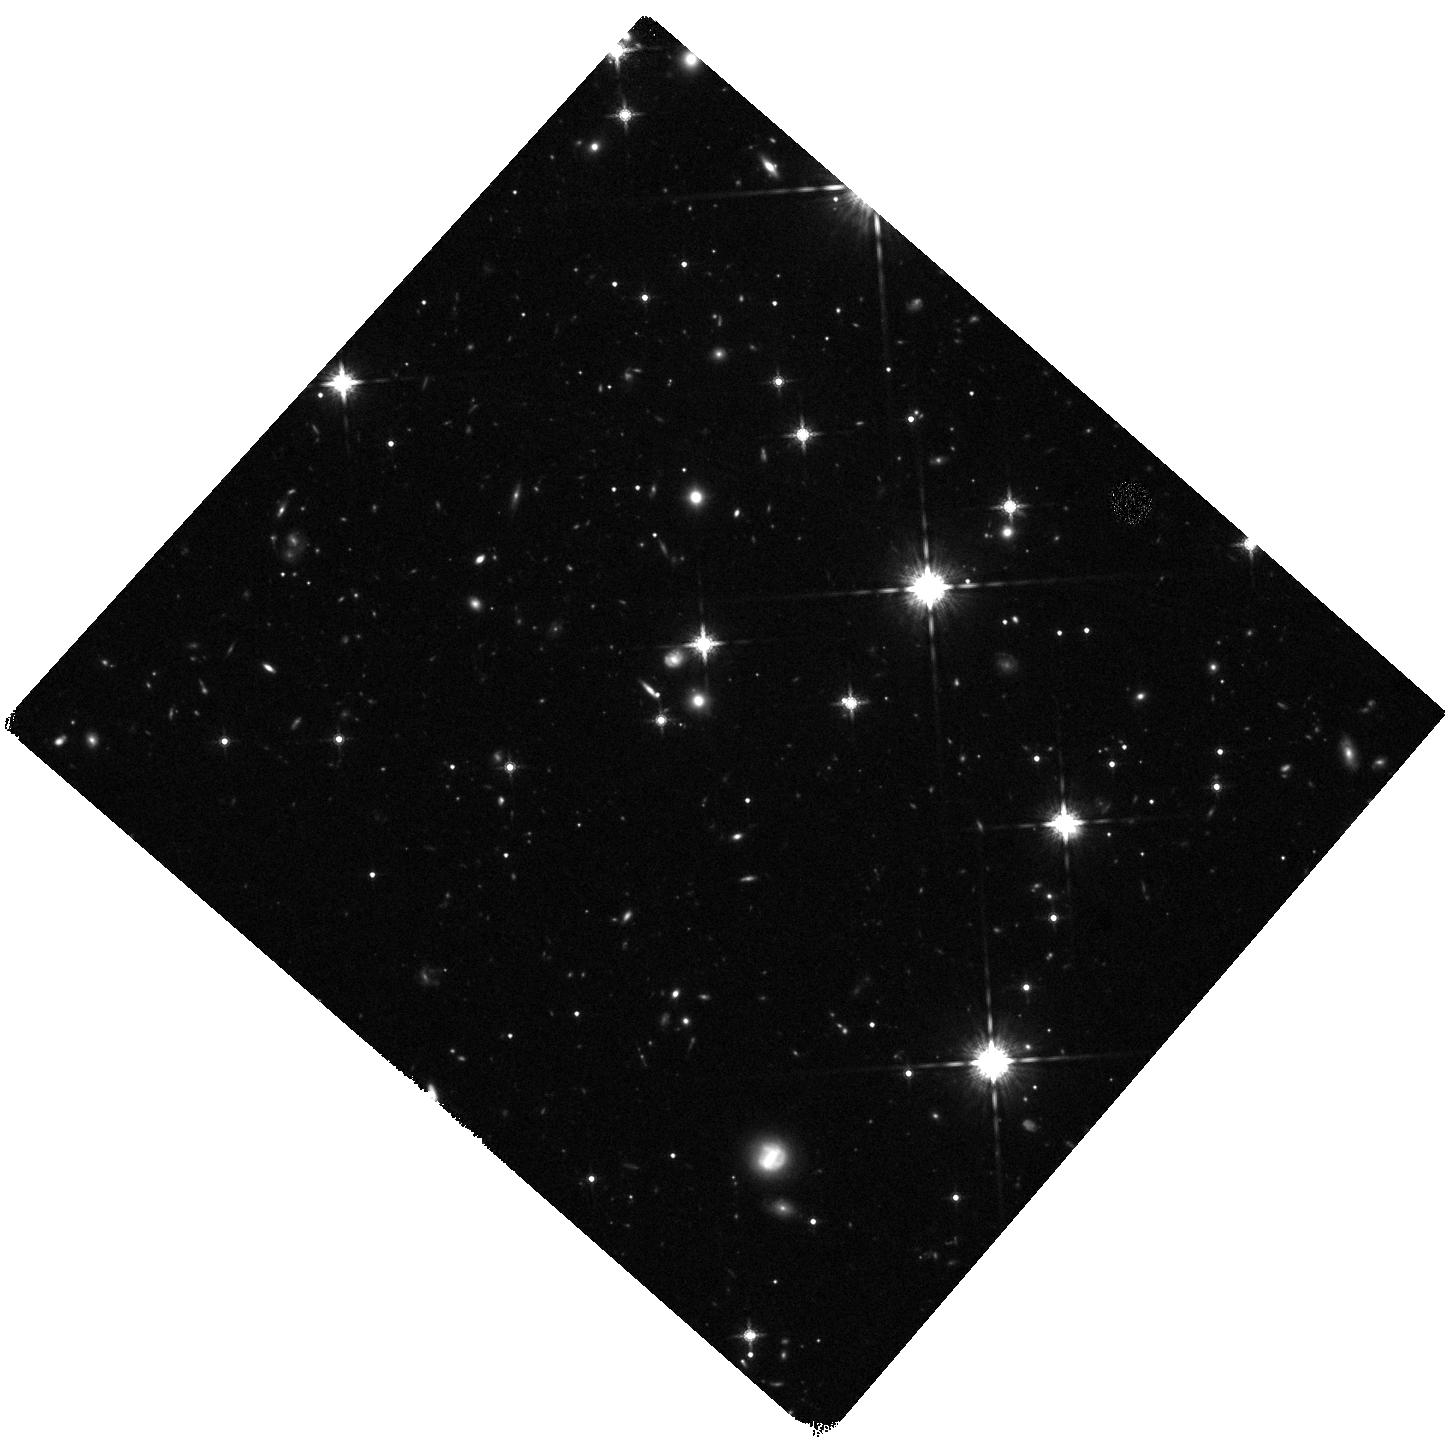
Target: SDSS-J205922.42-052842.7
Instrument: WFC3/IR
Filter: F160W
Exposure: 44 min
Observation ID: hst_14122_14_wfc3_ir_f160w_icx014

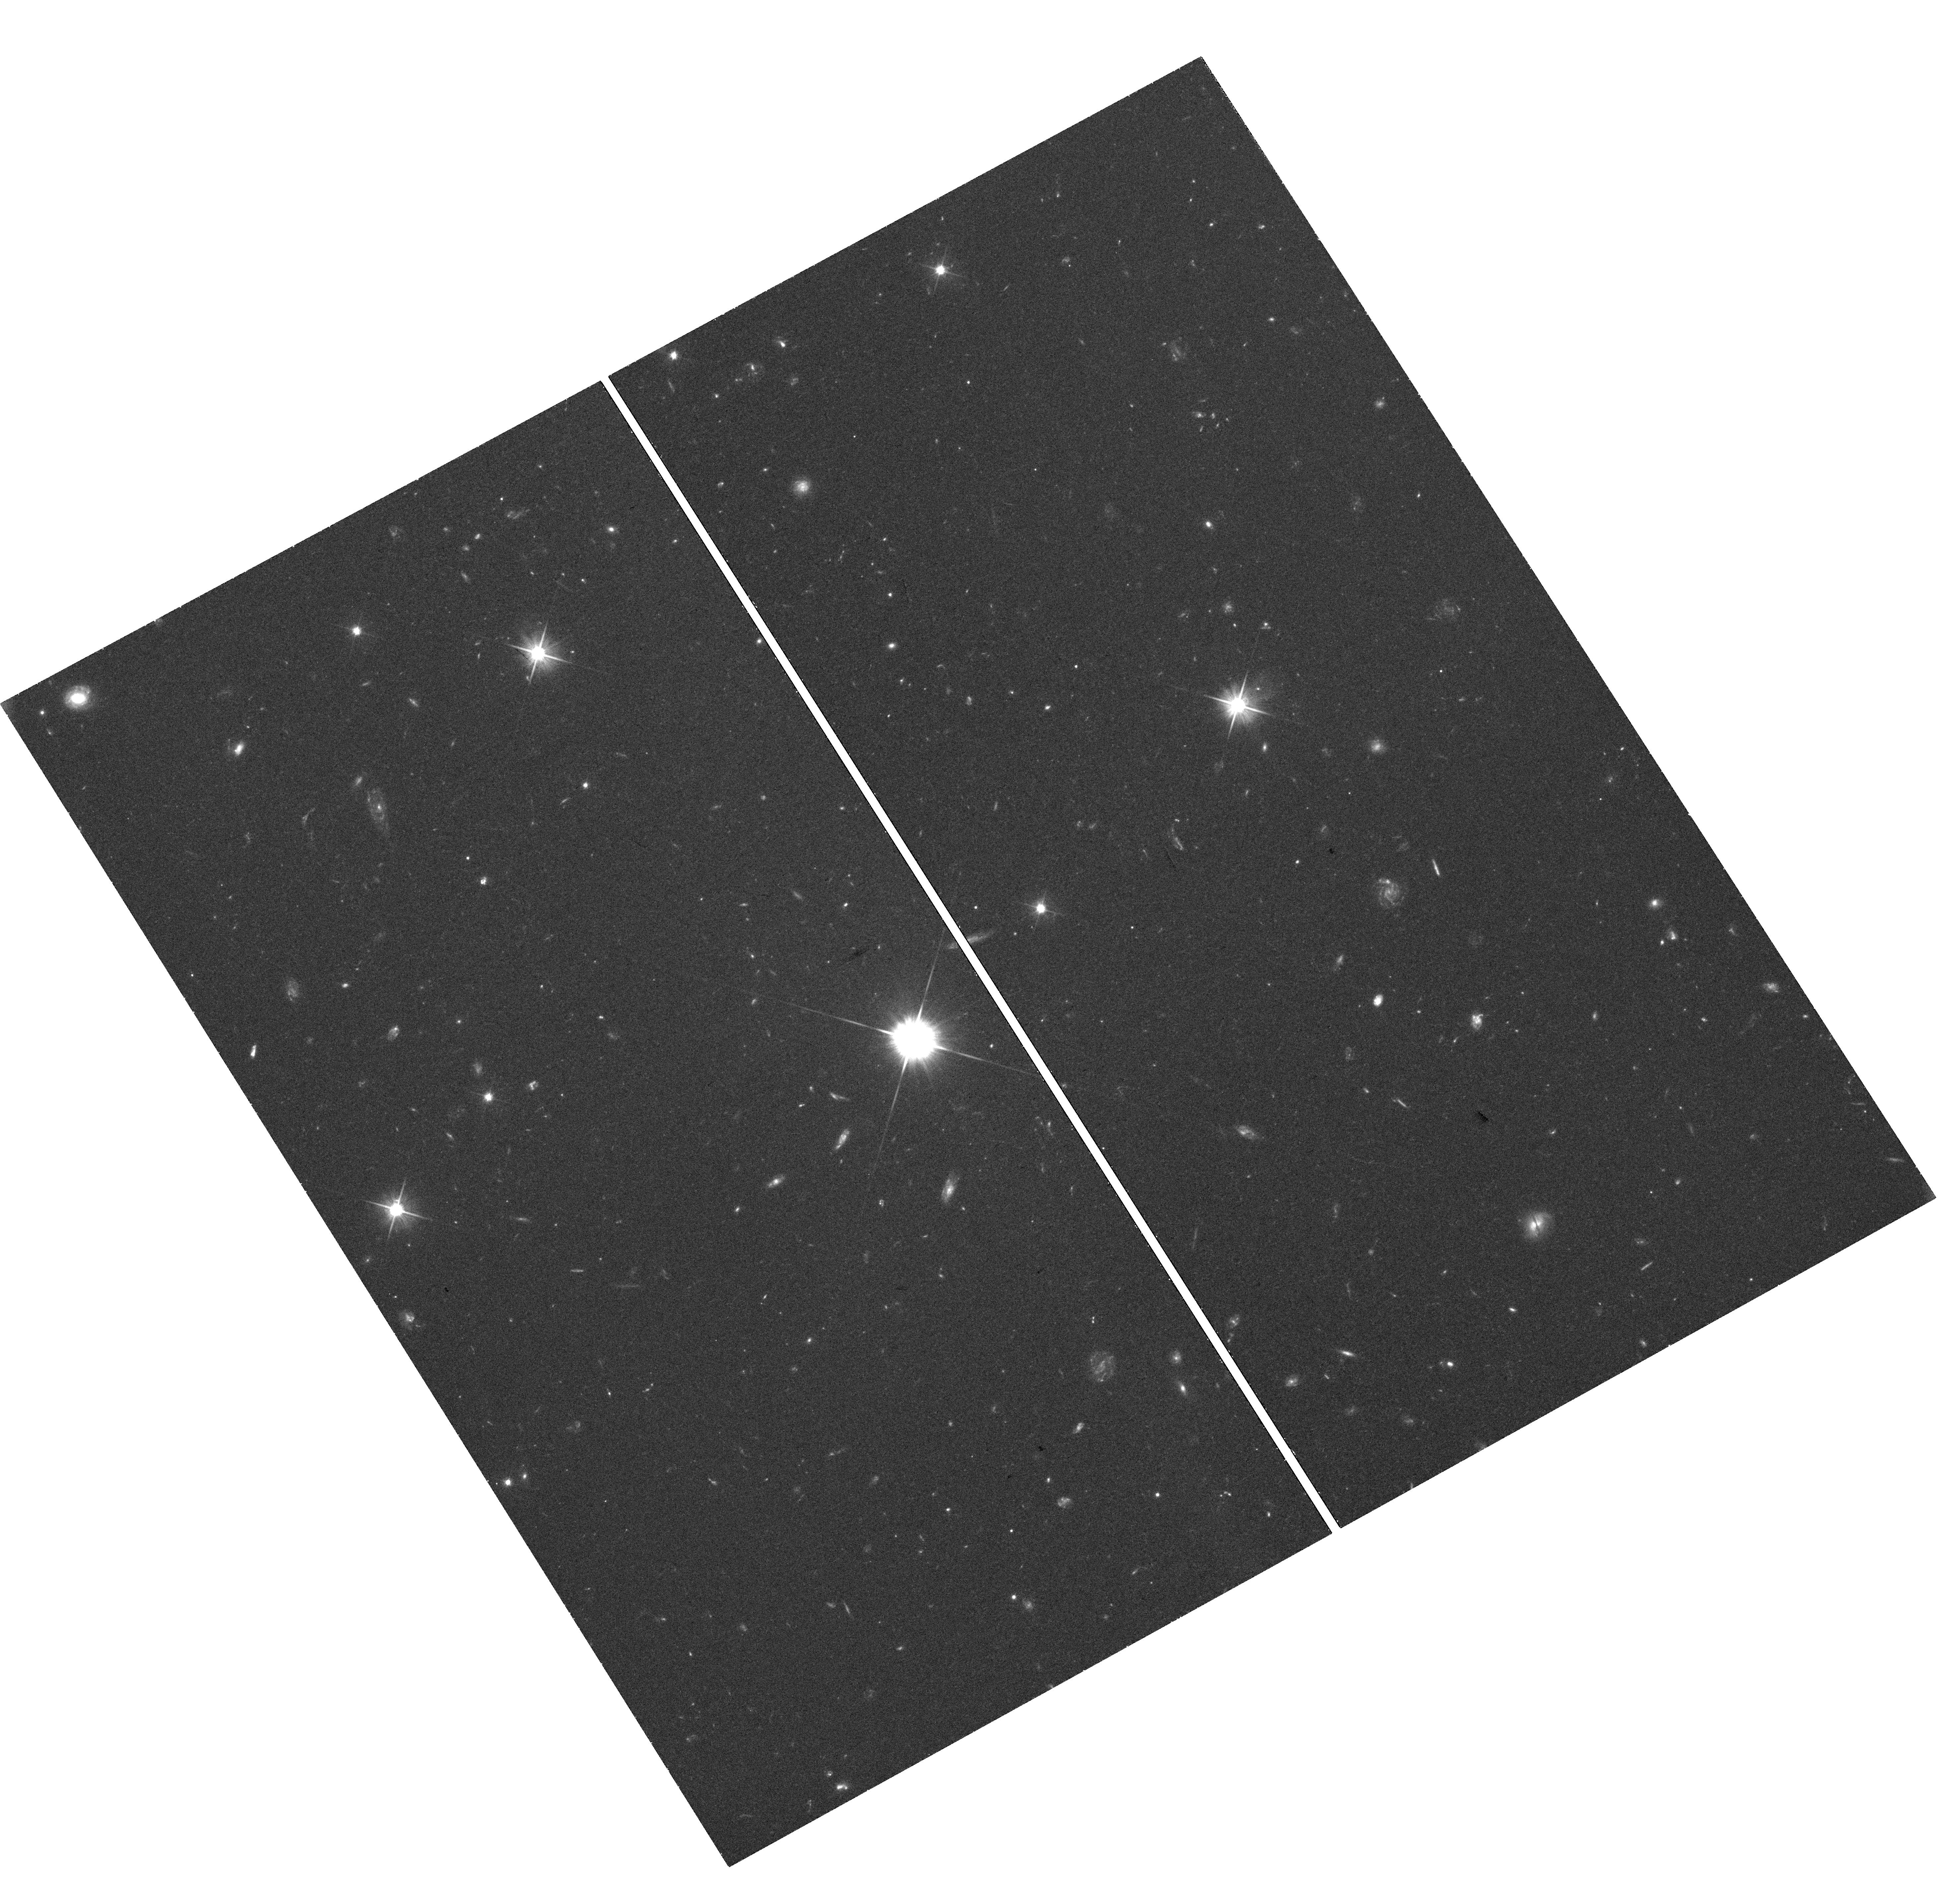
Target: SDSS-J013901.40-082443.9
Instrument: WFC3/UVIS
Filter: F606W
Exposure: 41 min
Observation ID: hst_14122_04_wfc3_uvis_f606w_icx004

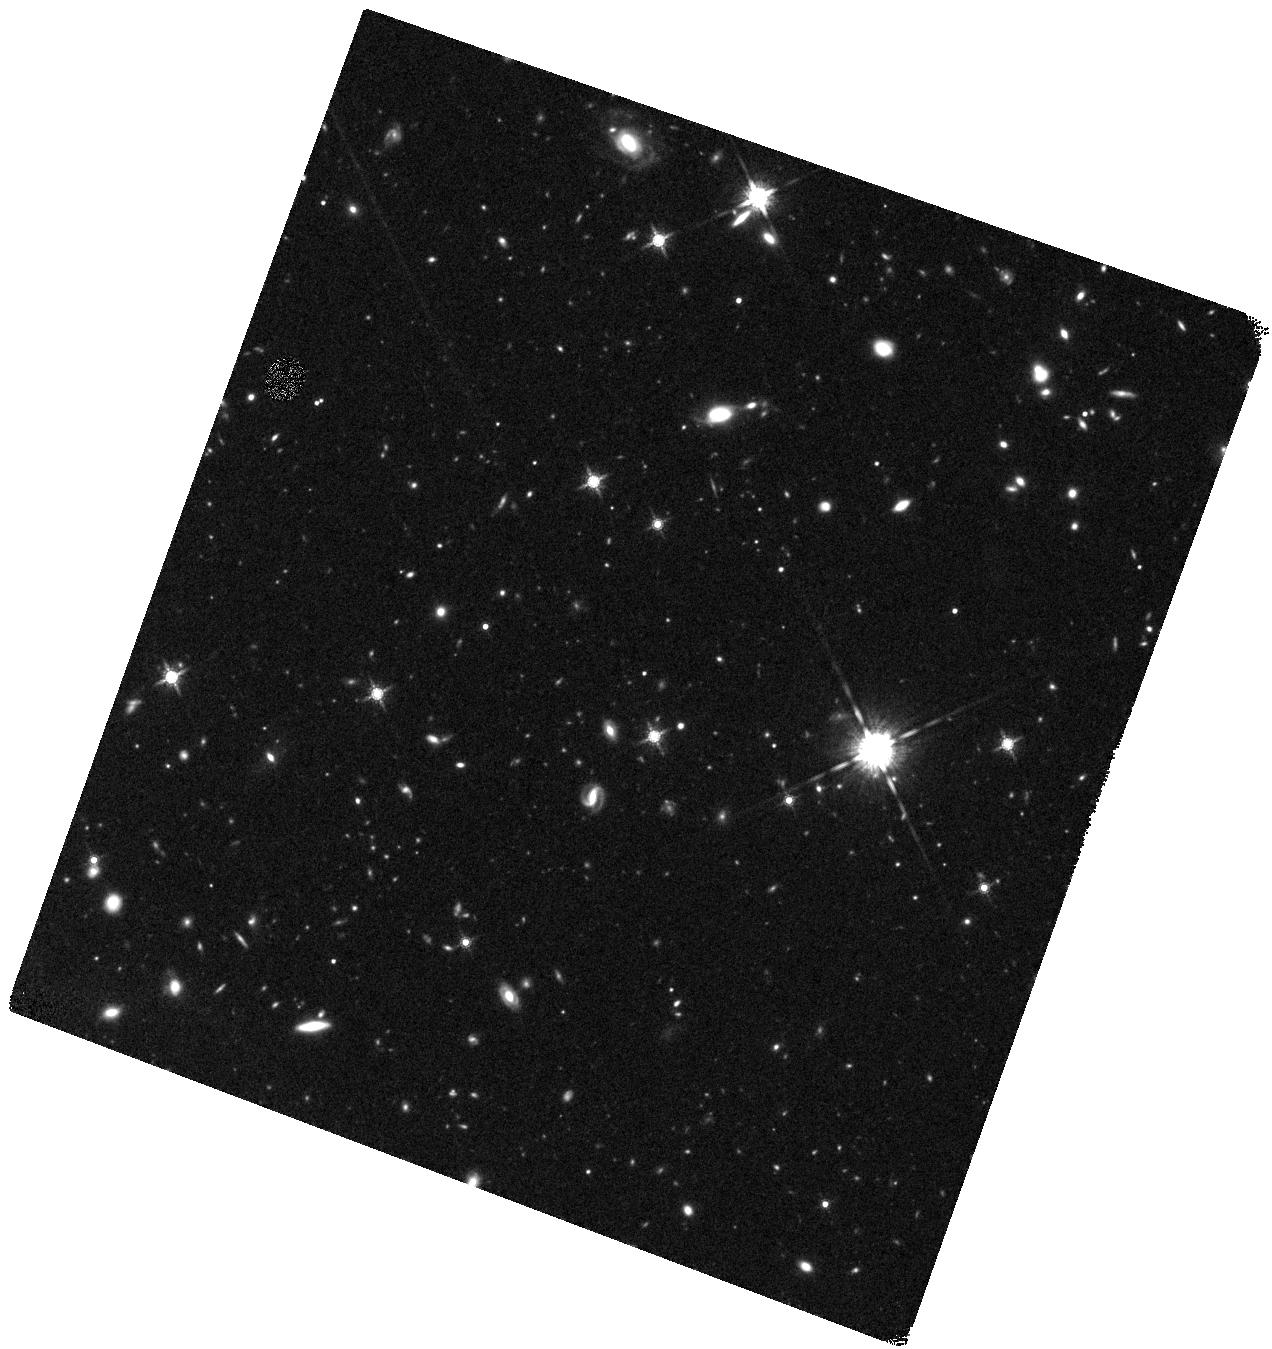
Target: SDSS-J223941.8-294955
Instrument: WFC3/IR
Filter: F160W
Exposure: 44 min
Observation ID: hst_14122_17_wfc3_ir_f160w_icx017

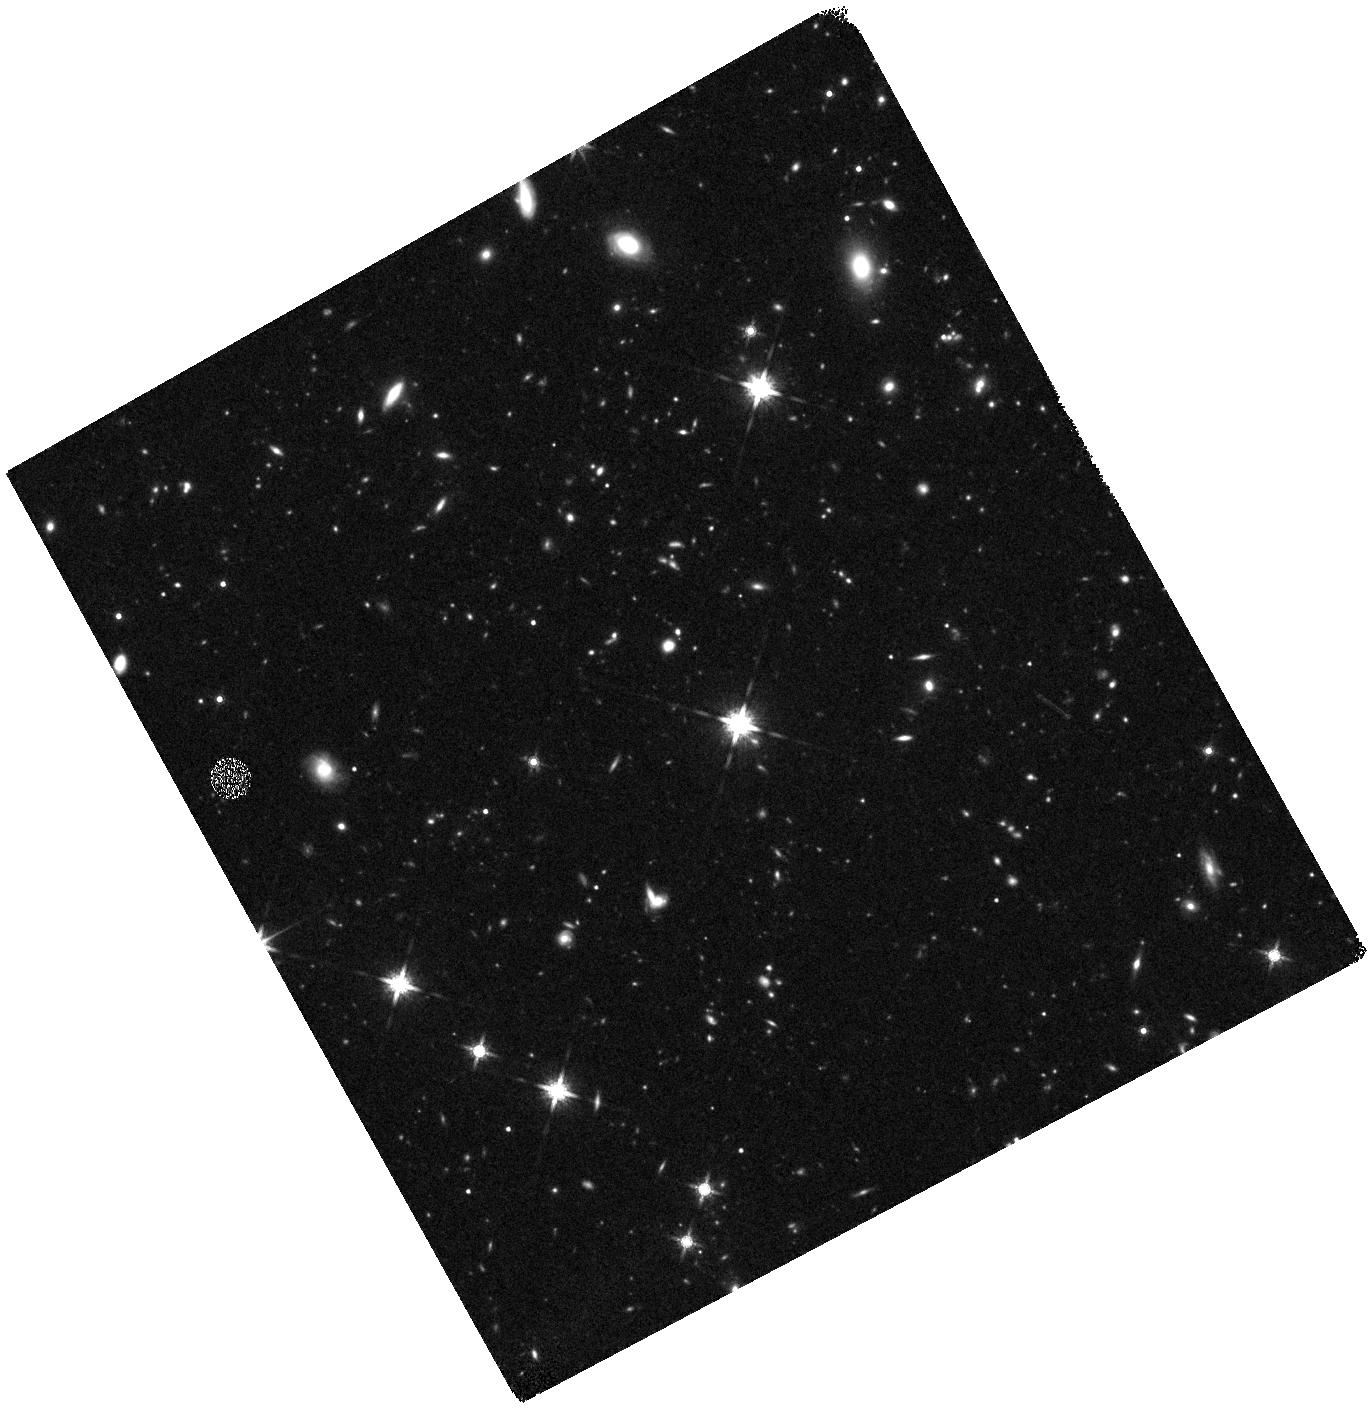
Target: HE2243-60
Instrument: WFC3/IR
Filter: F160W
Exposure: 48 min
Observation ID: hst_14122_19_wfc3_ir_f160w_icx019

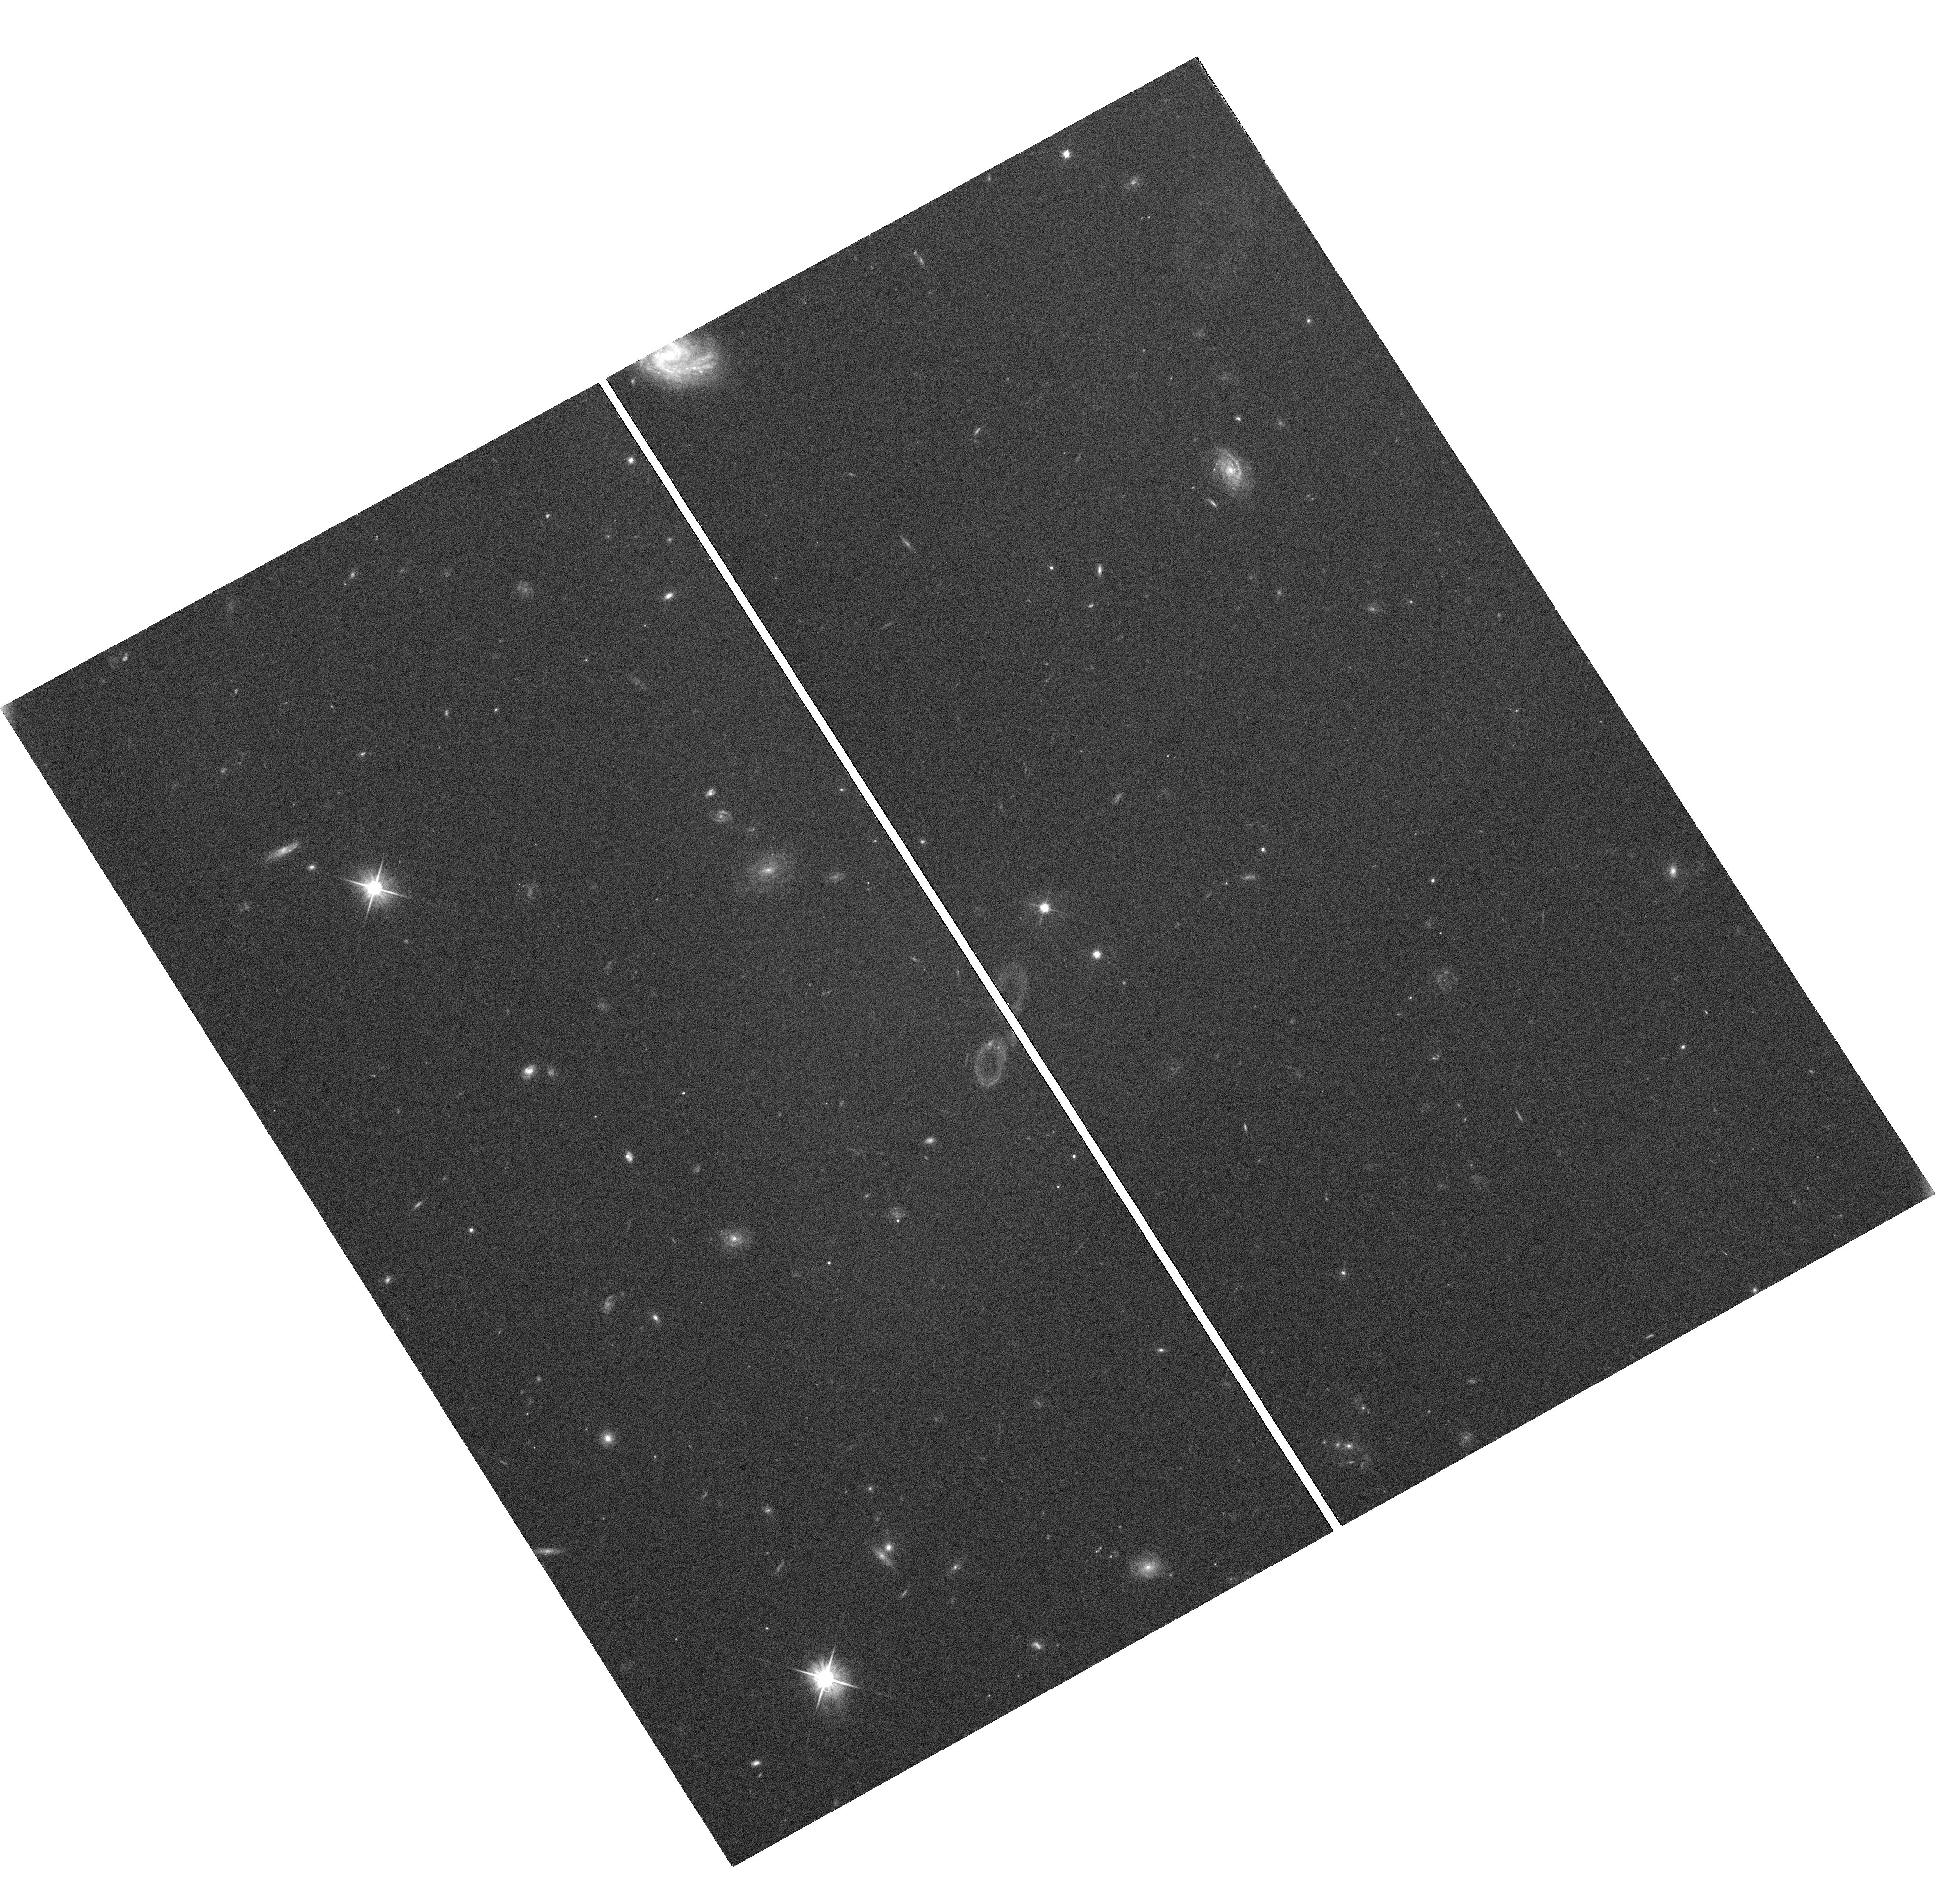
Target: SDSS-J012403.77+004432.7
Instrument: WFC3/UVIS
Filter: F606W
Exposure: 41 min
Observation ID: hst_14122_01_wfc3_uvis_f606w_icx001

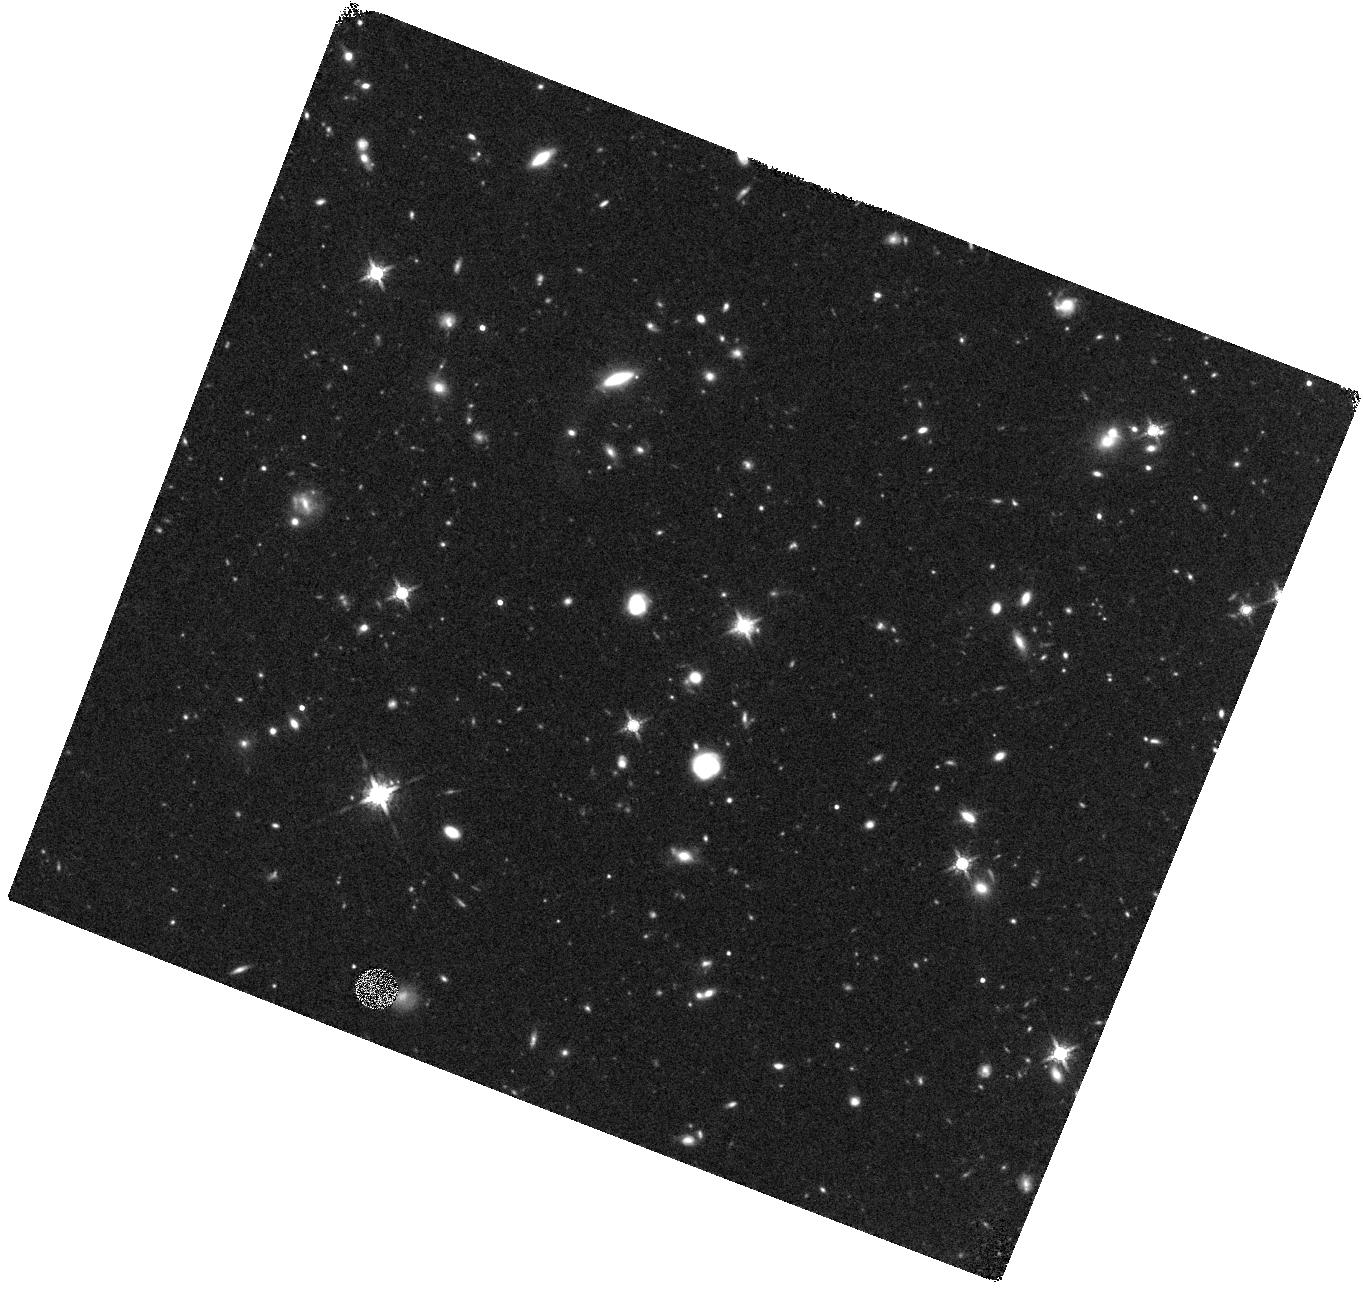
Target: SDSS-J131341.19+144140.5
Instrument: WFC3/IR
Filter: F160W
Exposure: 44 min
Observation ID: hst_14122_11_wfc3_ir_f160w_icx011

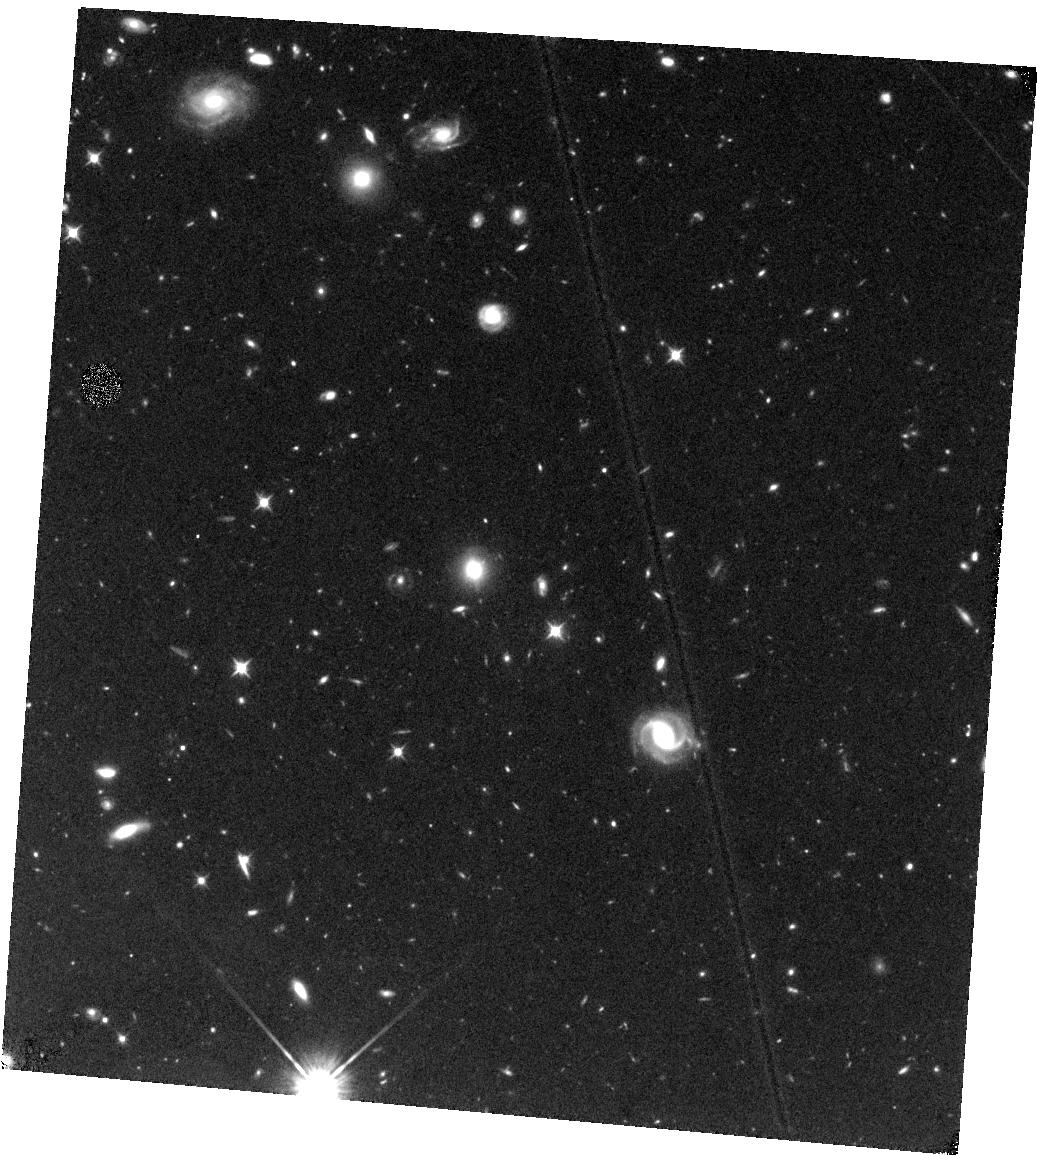
Target: SDSS-J031036.84+005521.7
Instrument: WFC3/IR
Filter: F105W
Exposure: 44 min
Observation ID: hst_14122_07_wfc3_ir_f105w_icx007

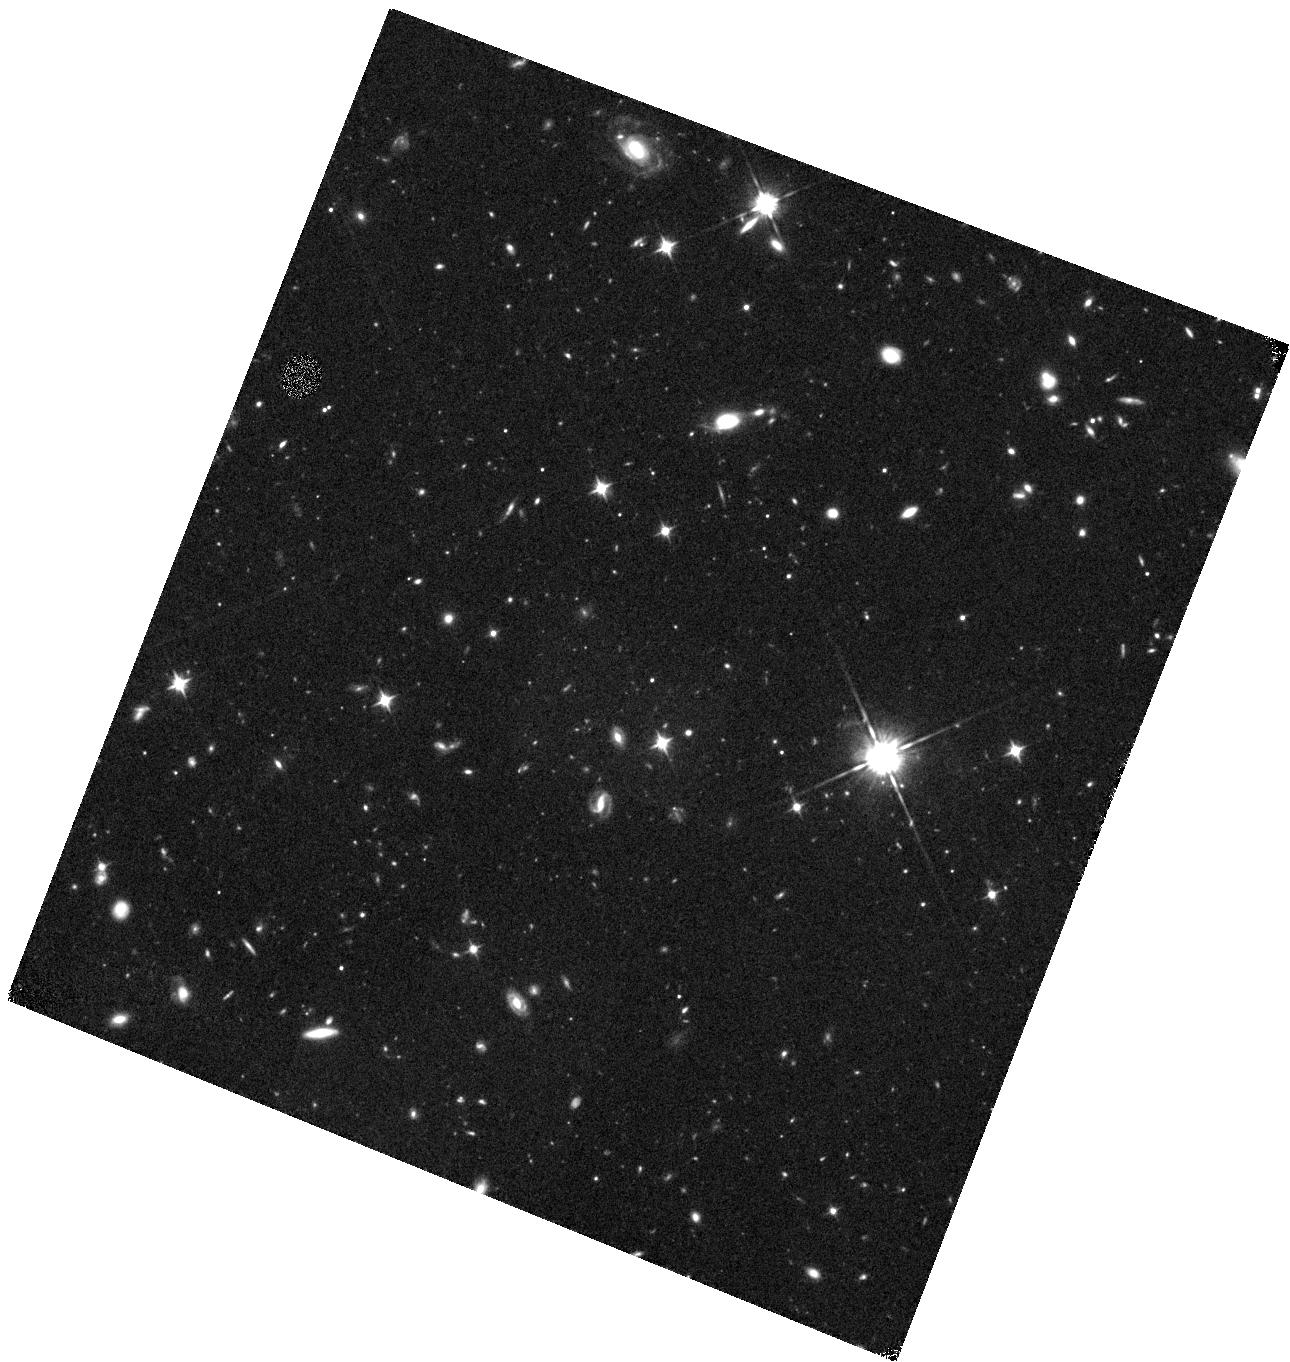
Target: SDSS-J223941.8-294955
Instrument: WFC3/IR
Filter: F105W
Exposure: 44 min
Observation ID: hst_14122_16_wfc3_ir_f105w_icx016

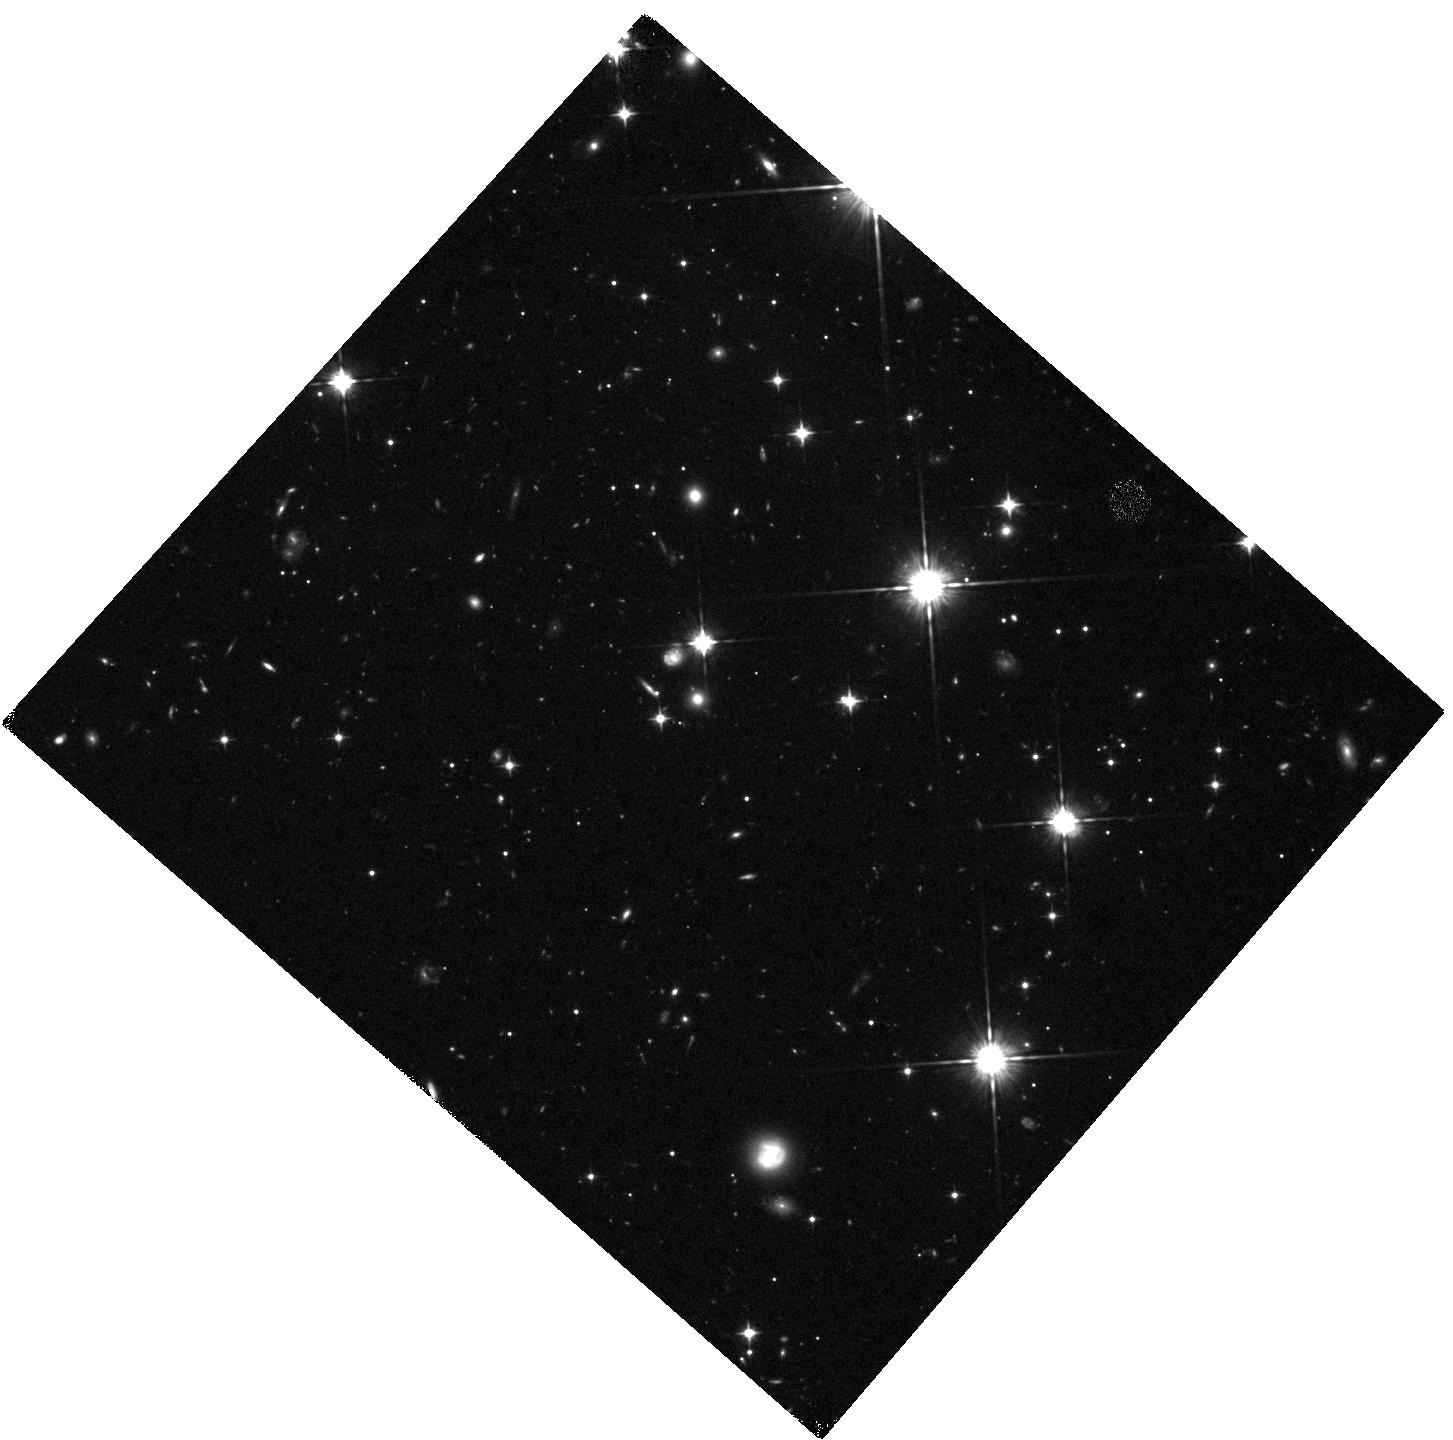
Target: SDSS-J205922.42-052842.7
Instrument: WFC3/IR
Filter: F105W
Exposure: 44 min
Observation ID: hst_14122_13_wfc3_ir_f105w_icx013

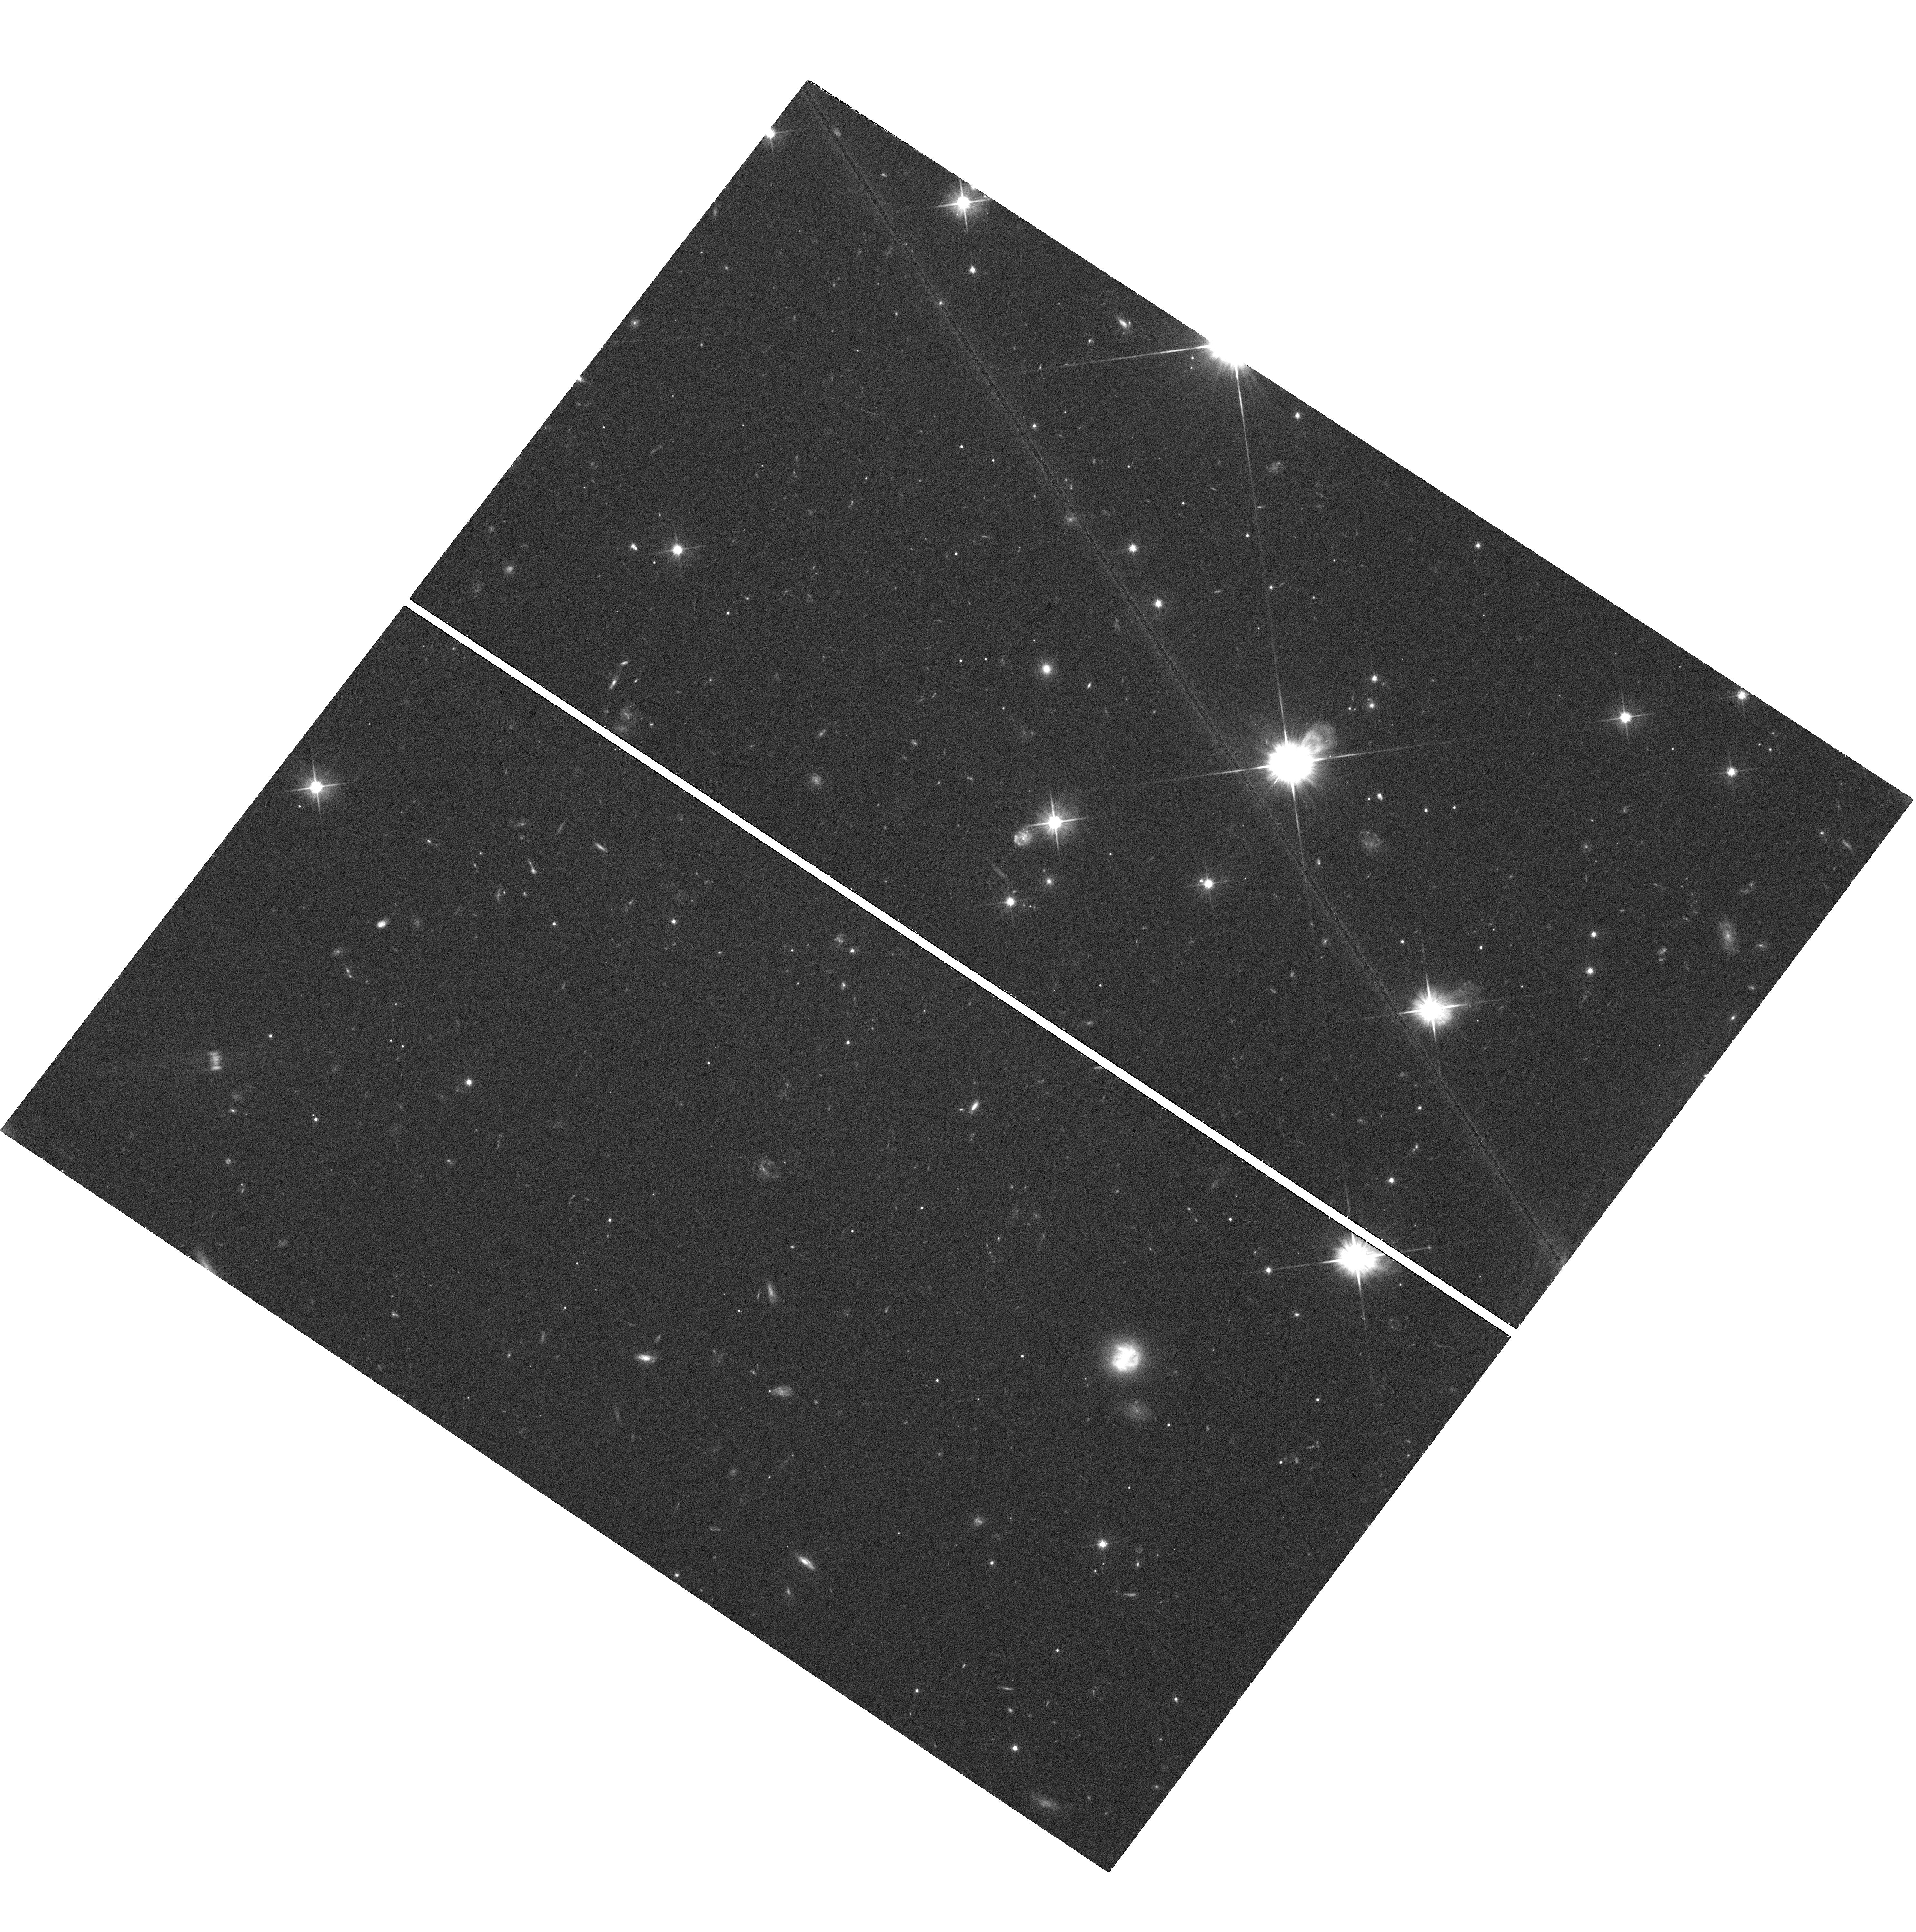
Target: SDSS-J205922.42-052842.7
Instrument: WFC3/UVIS
Filter: F606W
Exposure: 41 min
Observation ID: hst_14122_12_wfc3_uvis_f606w_icx012

Unveiling stellar populations in absorption-selected galaxies (PI: Christensen, Lise)

Metal absorption lines in Damped Ly-alpha systems (DLAs) allow us to trace the metallicity of galaxies back to redshifts z>5. Therefore, understanding the galaxies that host the DLAs is our best strategy for understanding the physics of galaxy formation and evolution in the early universe. The average DLA arise in low-mass galaxies and detecting these in emission has been difficult. Metal-rich absorbers have proven to arise in brighter galaxies, and we have a growing number of emission line detections from DLA galaxies with ground-based VLT spectra. Combining spectral information of the DLA system with imaging of the host galaxy continuum emission gives unparalleled information of the nature of absorption-selected galaxies and their gaseous halos. We propose to obtain multi-band images in 3 filters covering the optical to near-IR for seven z>2 DLA systems where we already have a spectroscopic confirmation of the host galaxy. High spatial resolution imaging allows us to accurately measure the impact parameters, morphologies, derive stellar masses, stellar population ages and dust reddening from SED fits, and allow us to investigate several scaling relations such as the mass-metallicity relation. This program will more than double the number of high-z DLA galaxies for which we have detected the stellar continuum. This is science that is impossible to do from the ground due to the glare of the background QSOs and hence the data will be an important part of the legacy of HST. We can now finally begin to investigate absorption selected galaxies on the same footing as luminosity selected ones and probe the build-up of metals in the outskirts of galaxies in the early universe.